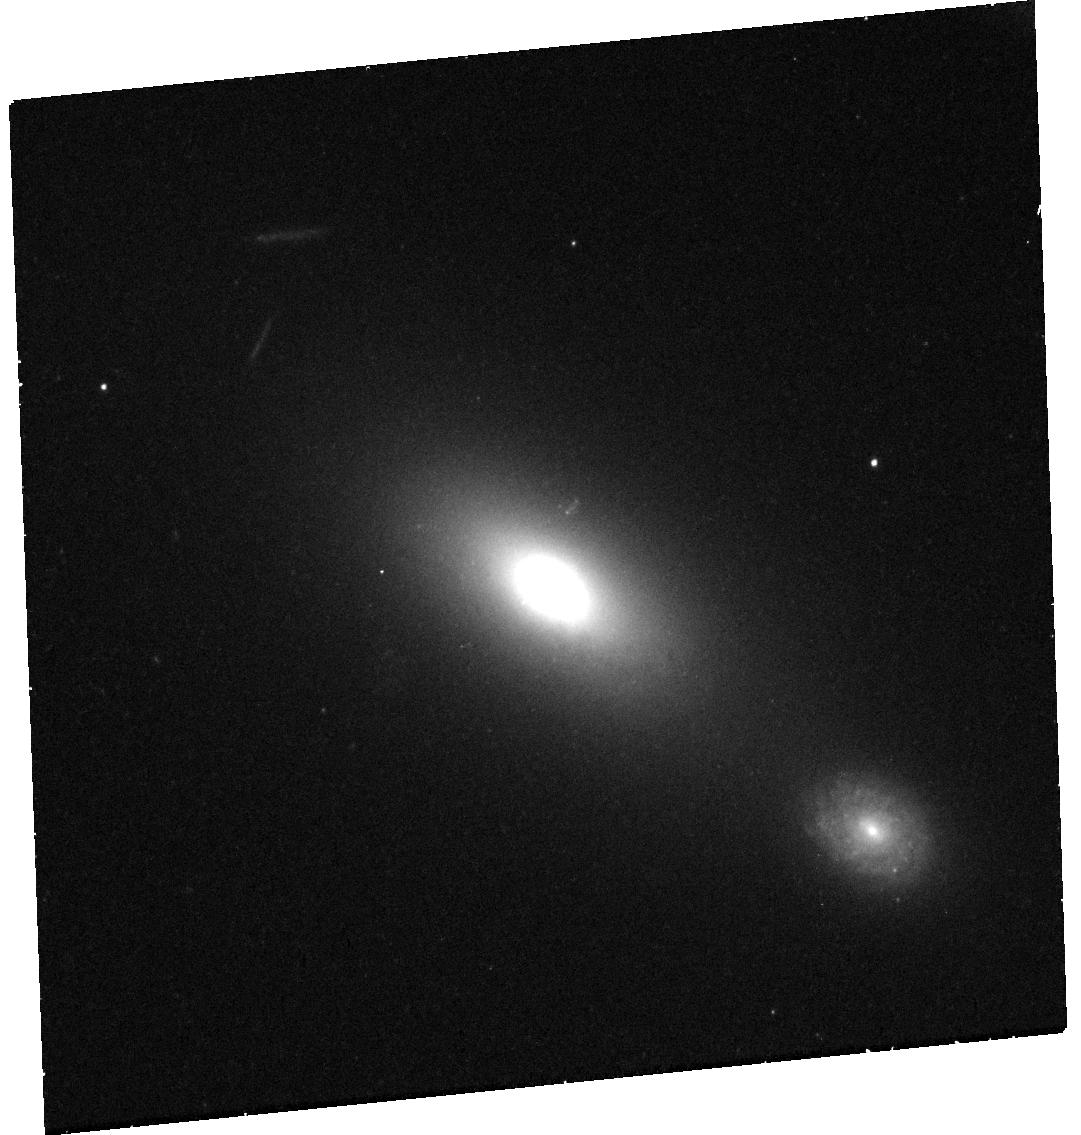
Target: AT2024TVD. Instrument: WFC3/UVIS. Filter: F625W. Exposure: 29 min. Observation ID: hst_17894_01_wfc3_uvis_f625w_ifj901

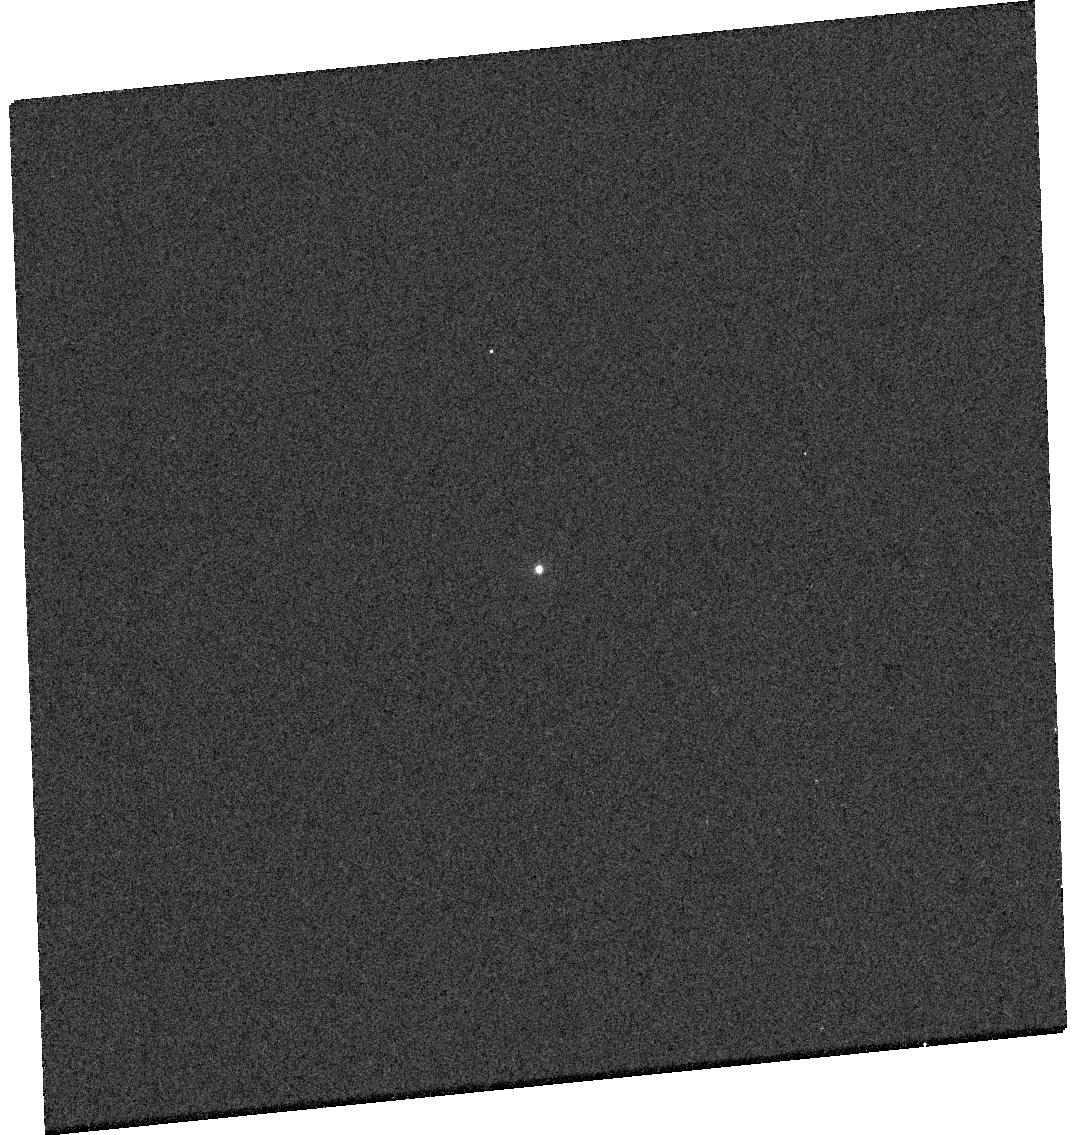
Target: AT2024TVD. Instrument: WFC3/UVIS. Filter: F225W. Exposure: 6 min. Observation ID: hst_17894_01_wfc3_uvis_f225w_ifj901

HST imaging and spectroscopy of the first off-nuclear tidal disruption event candidate (PI: Yao, Yuhan)

The hierarchical assembly of galaxies through mergers naturally predicts the presence of off-nuclear massive black holes (MBHs). While tidal disruption events (TDEs) offer a unique avenue to probe this elusive population of wandering MBHs, no offset TDE has been observationally identified. Here we propose HST imaging and UV spectroscopy of AT2024tvd, a newly discovered TDE exhibiting a significant offset from its host galaxy's nucleus. AT2024tvd is the most compelling off-nuclear TDE candidate to date, showing all hallmark properties of nuclear TDEs --- luminous variable soft X-rays, a long-lived hot UV/optical component, and broad hydrogen and helium emission lines in its optical spectrum --- while astrometry from ZTF (optical) and Chandra (X-ray) suggests a spatial offset of ~1 arcsec. HST imaging will (1) unambiguously confirm the off-nuclear nature of AT2024tvd, (2) refine its position to precisely measure the offset, and (3) search for faint merger-related features in the host galaxy. Additionally, UV spectroscopy will allow us to extend our spectroscopic comparisons with nuclear TDEs to the peak of the spectral energy distribution and test the reprocessing scenario for TDE's UV/optical emission. This program will pioneer the intersection of time-domain astronomy and galaxy evolution, using TDEs to uncover the origins and demographics of off-nuclear massive black holes.